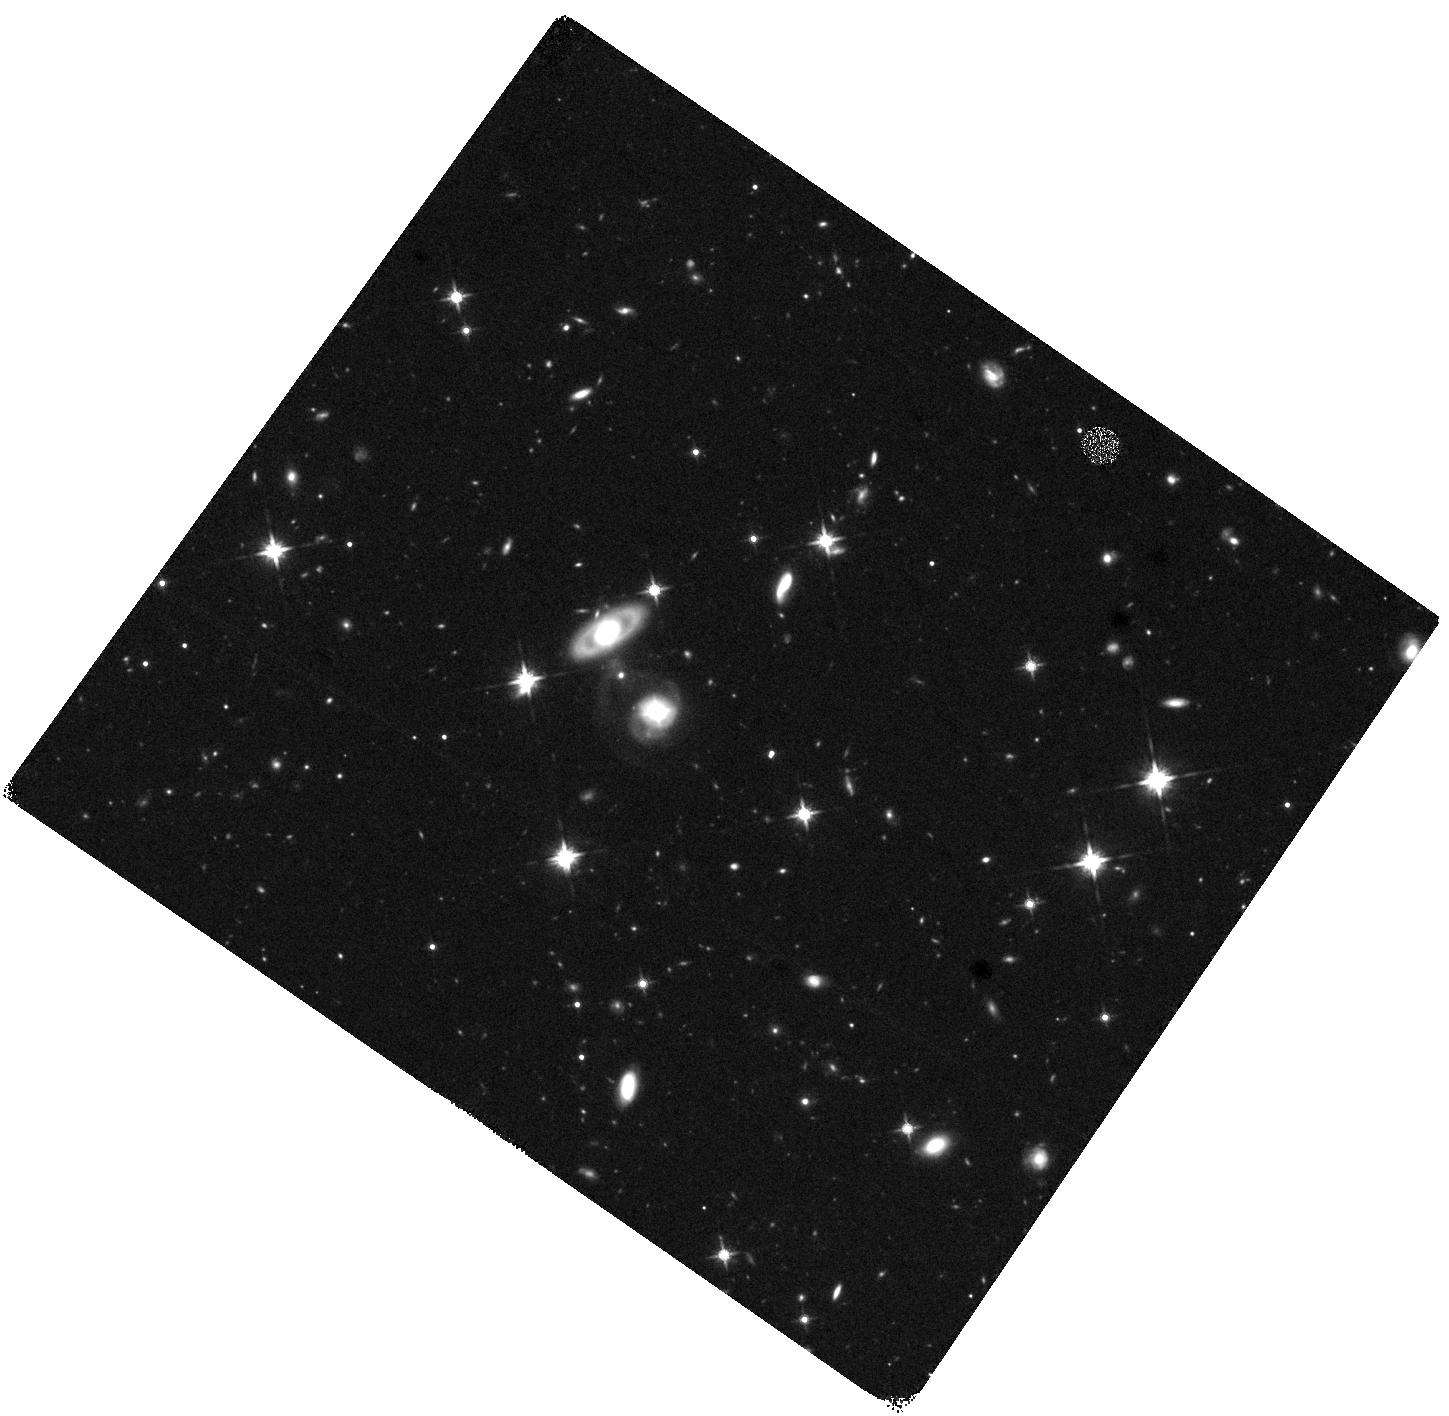
Target: J074248.40+270412.2
Instrument: WFC3/IR
Filter: F140W
Exposure: 41 min
Observation ID: hst_16713_01_wfc3_ir_f140w_iep001

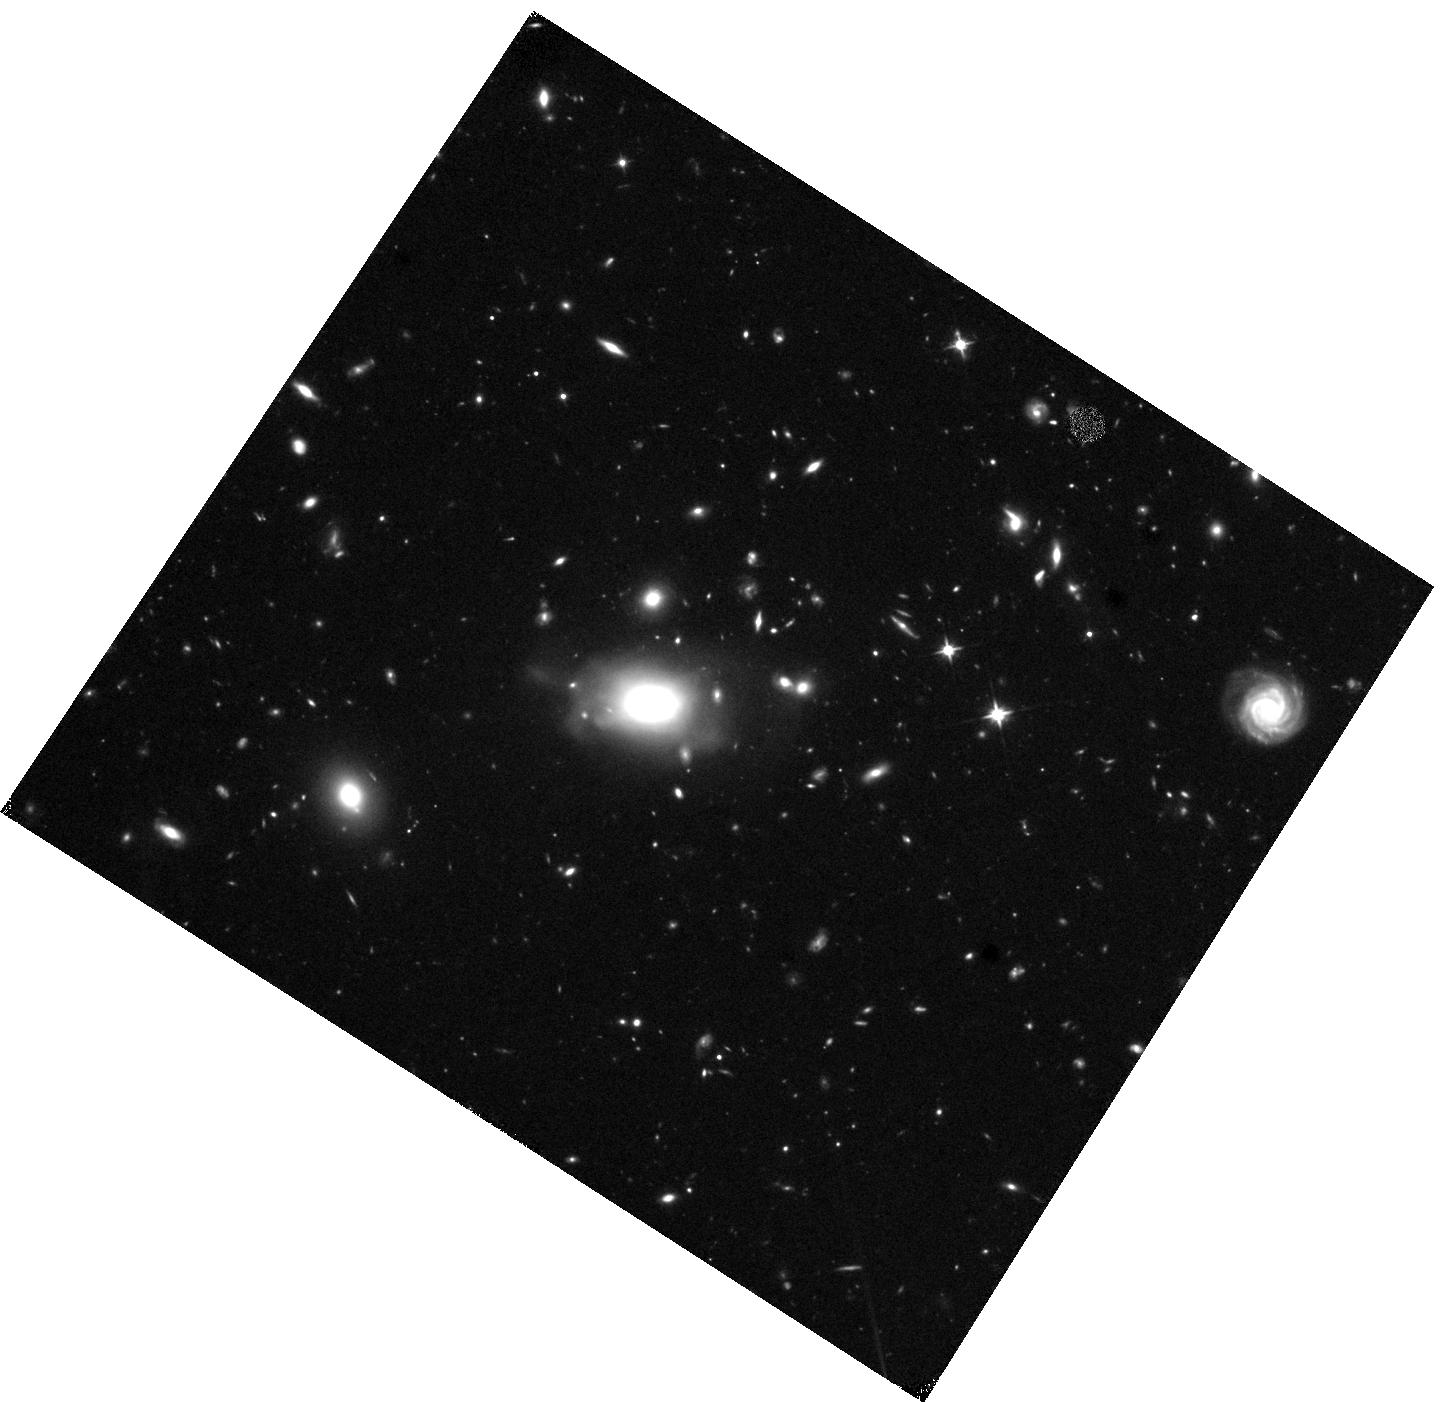
Target: J095036.75+512838.1
Instrument: WFC3/IR
Filter: F110W
Exposure: 43 min
Observation ID: hst_16713_03_wfc3_ir_f110w_iep003

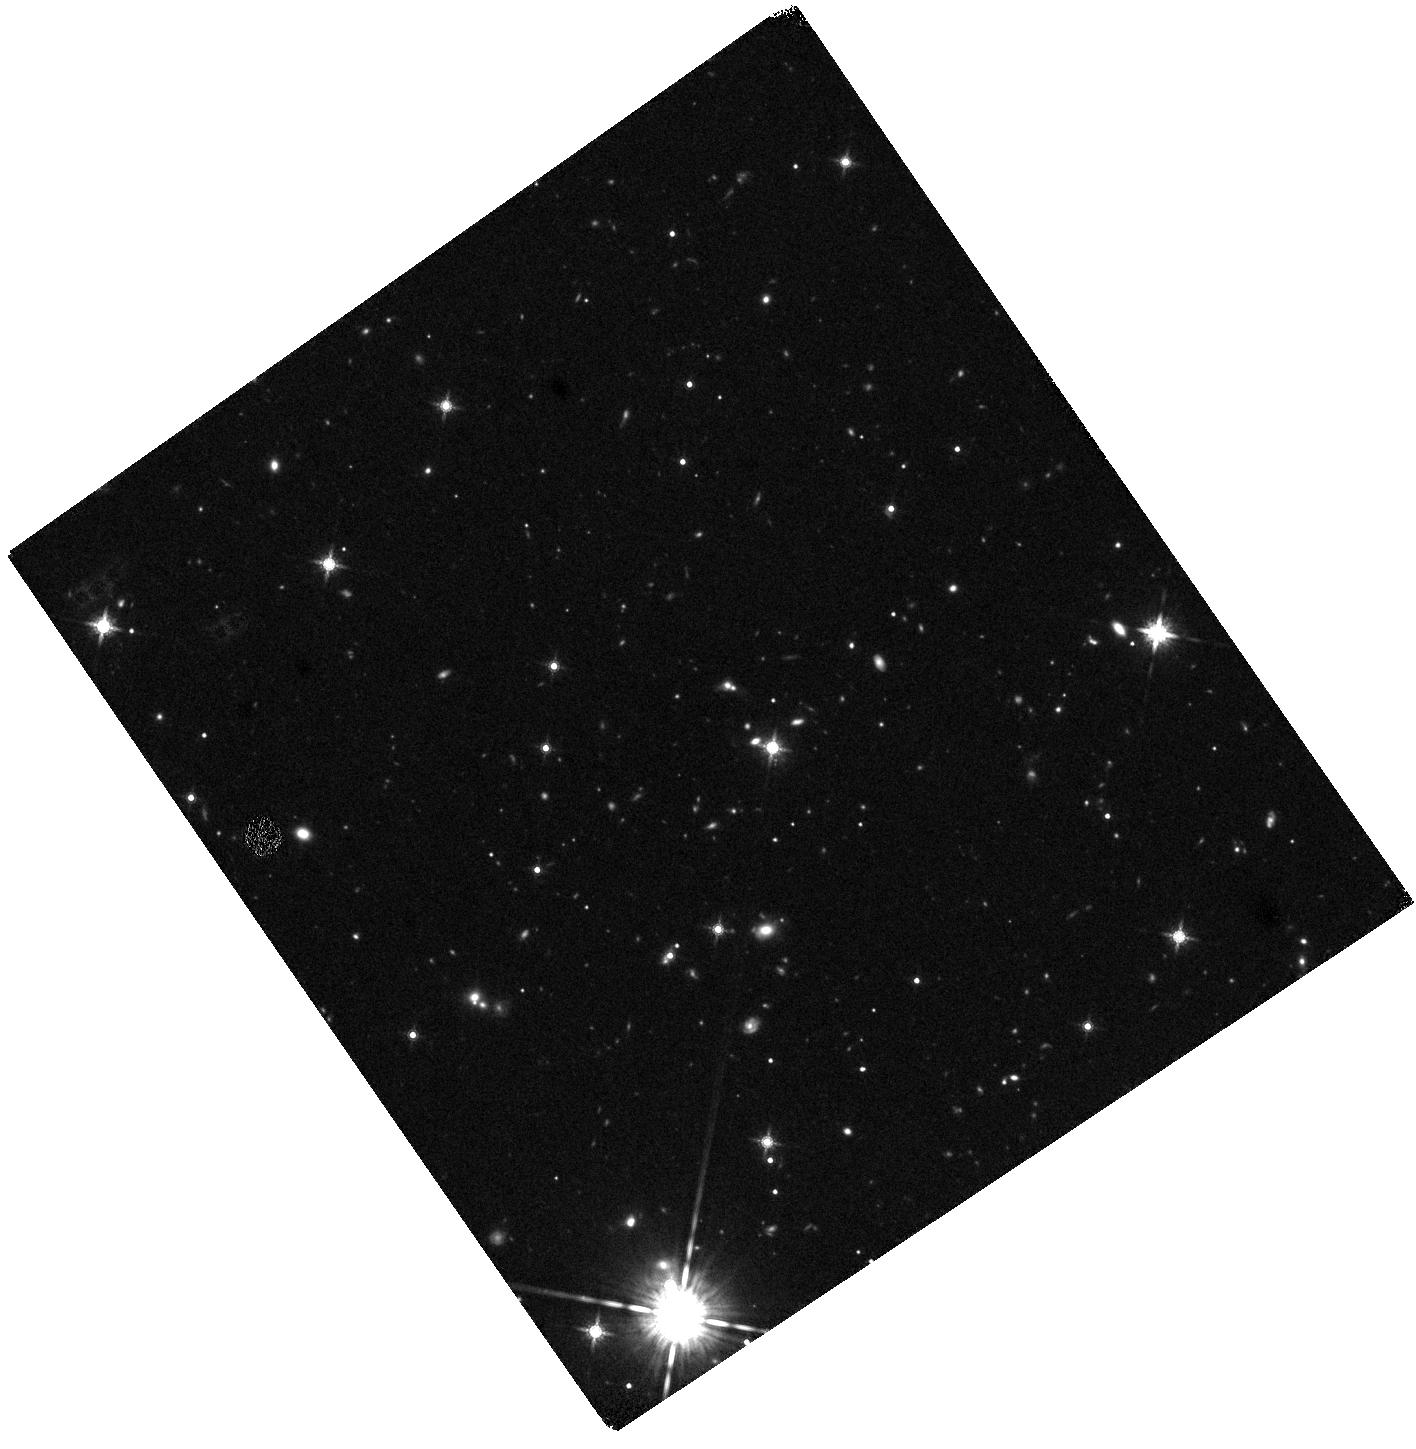
Target: J210916.85-064436.6
Instrument: WFC3/IR
Filter: F160W
Exposure: 41 min
Observation ID: hst_16713_04_wfc3_ir_f160w_iep004

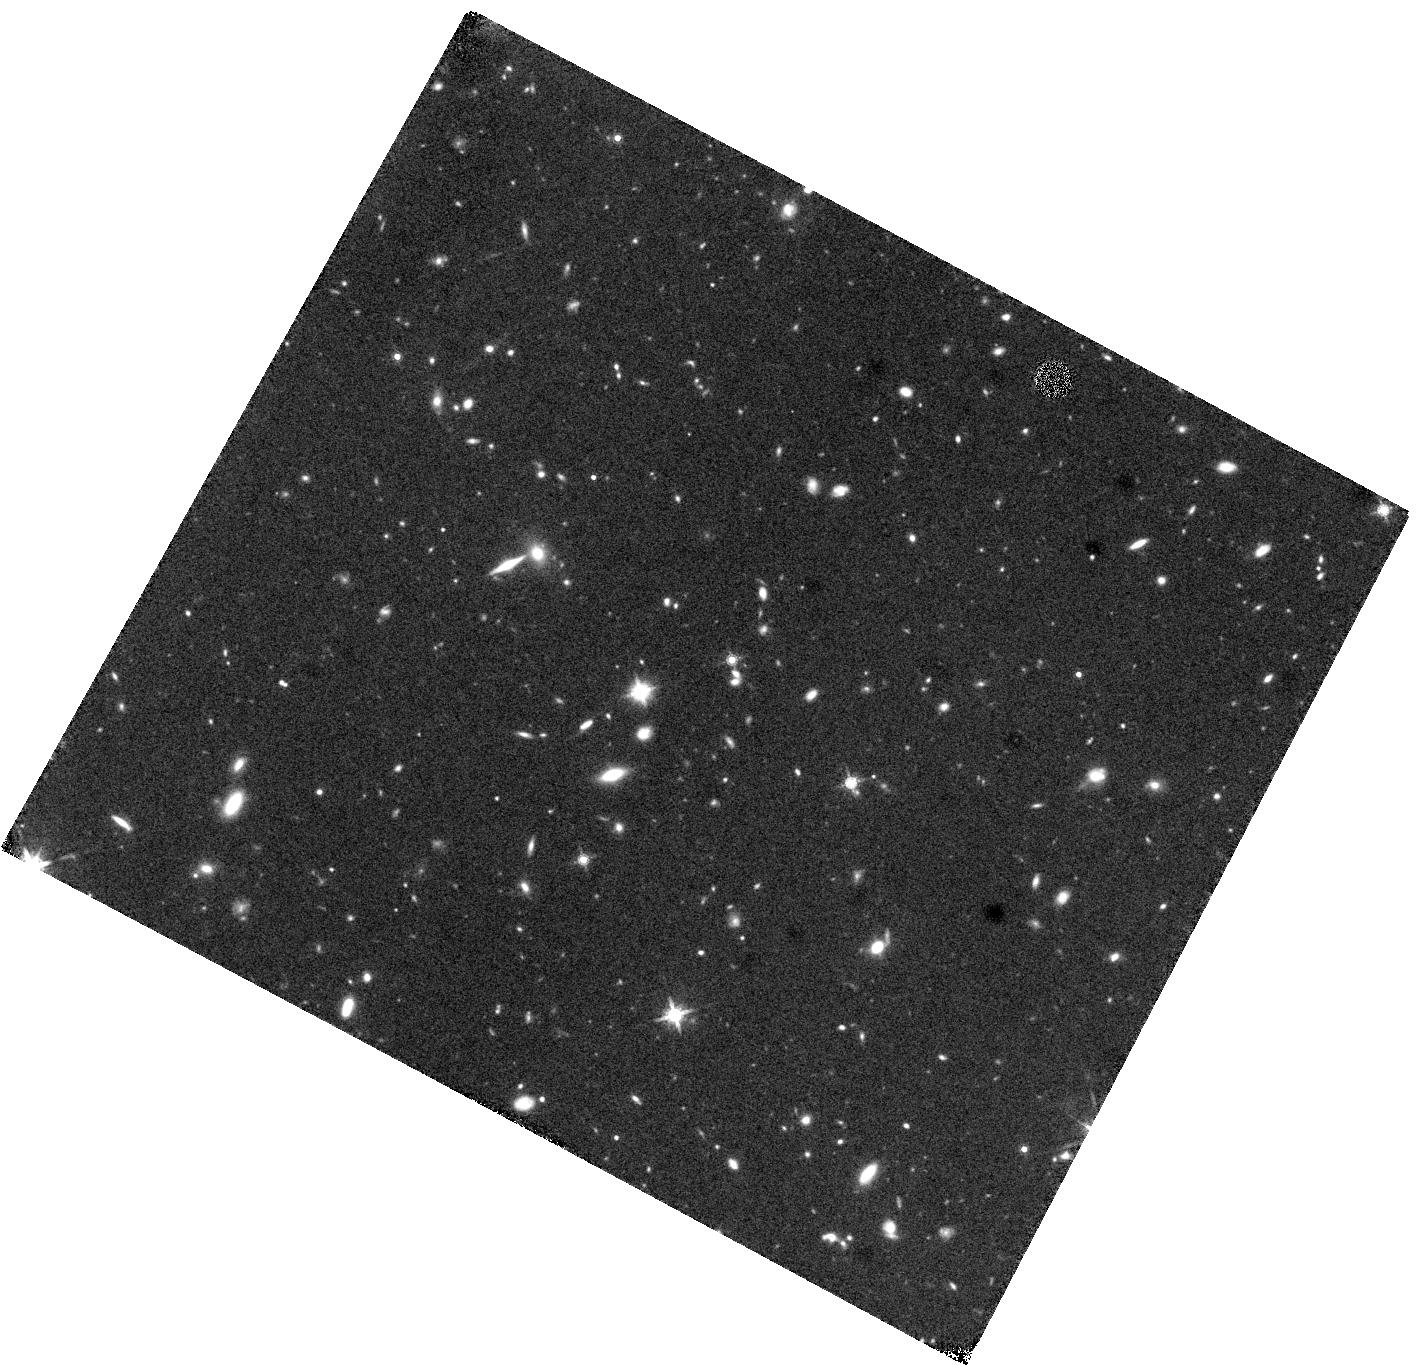
Target: J083247.64+230234.1
Instrument: WFC3/IR
Filter: F160W
Exposure: 41 min
Observation ID: hst_16713_02_wfc3_ir_f160w_iep002

The Hosts of Quasars with Newborn Jets Discovered in the Very Large Array Sky Survey (PI: Nyland, Kristina)

We propose a WFC3/IR imaging study of the hosts of 4 quasars that were recently caught launching newborn jets by the Very Large Array Sky Survey (VLASS). The targets are broad-line (type 1) SDSS quasars at 0.2<z<1.0 that have transitioned from radio-quiet to radio-loud in the past 10-20 years. Extensive multi-wavelength follow-up observations in the radio and X-ray probing the jets and accretion states are underway, but the properties of the host galaxies remain unknown. The unmatched combination of angular resolution and PSF stability of HST is needed to enable accurate quasar/host galaxy decomposition and gain insights into the conditions under which quasar jets are born. Our proposed observations will measure the morphologies, sizes, and luminosities of the hosts of newborn quasar jets for the first time. A total of 4 orbits are required. Our sample size and observing request are modest, but will pave the way for larger studies in the next few years as new VLASS epochs continue to identify new candidates. We will compare the host properties of our sample with those of previous studies of quasar hosts. Our proposed study will help guide future campaigns with HST and JWST to determine the host galaxy properties and conditions under which jets are triggered.